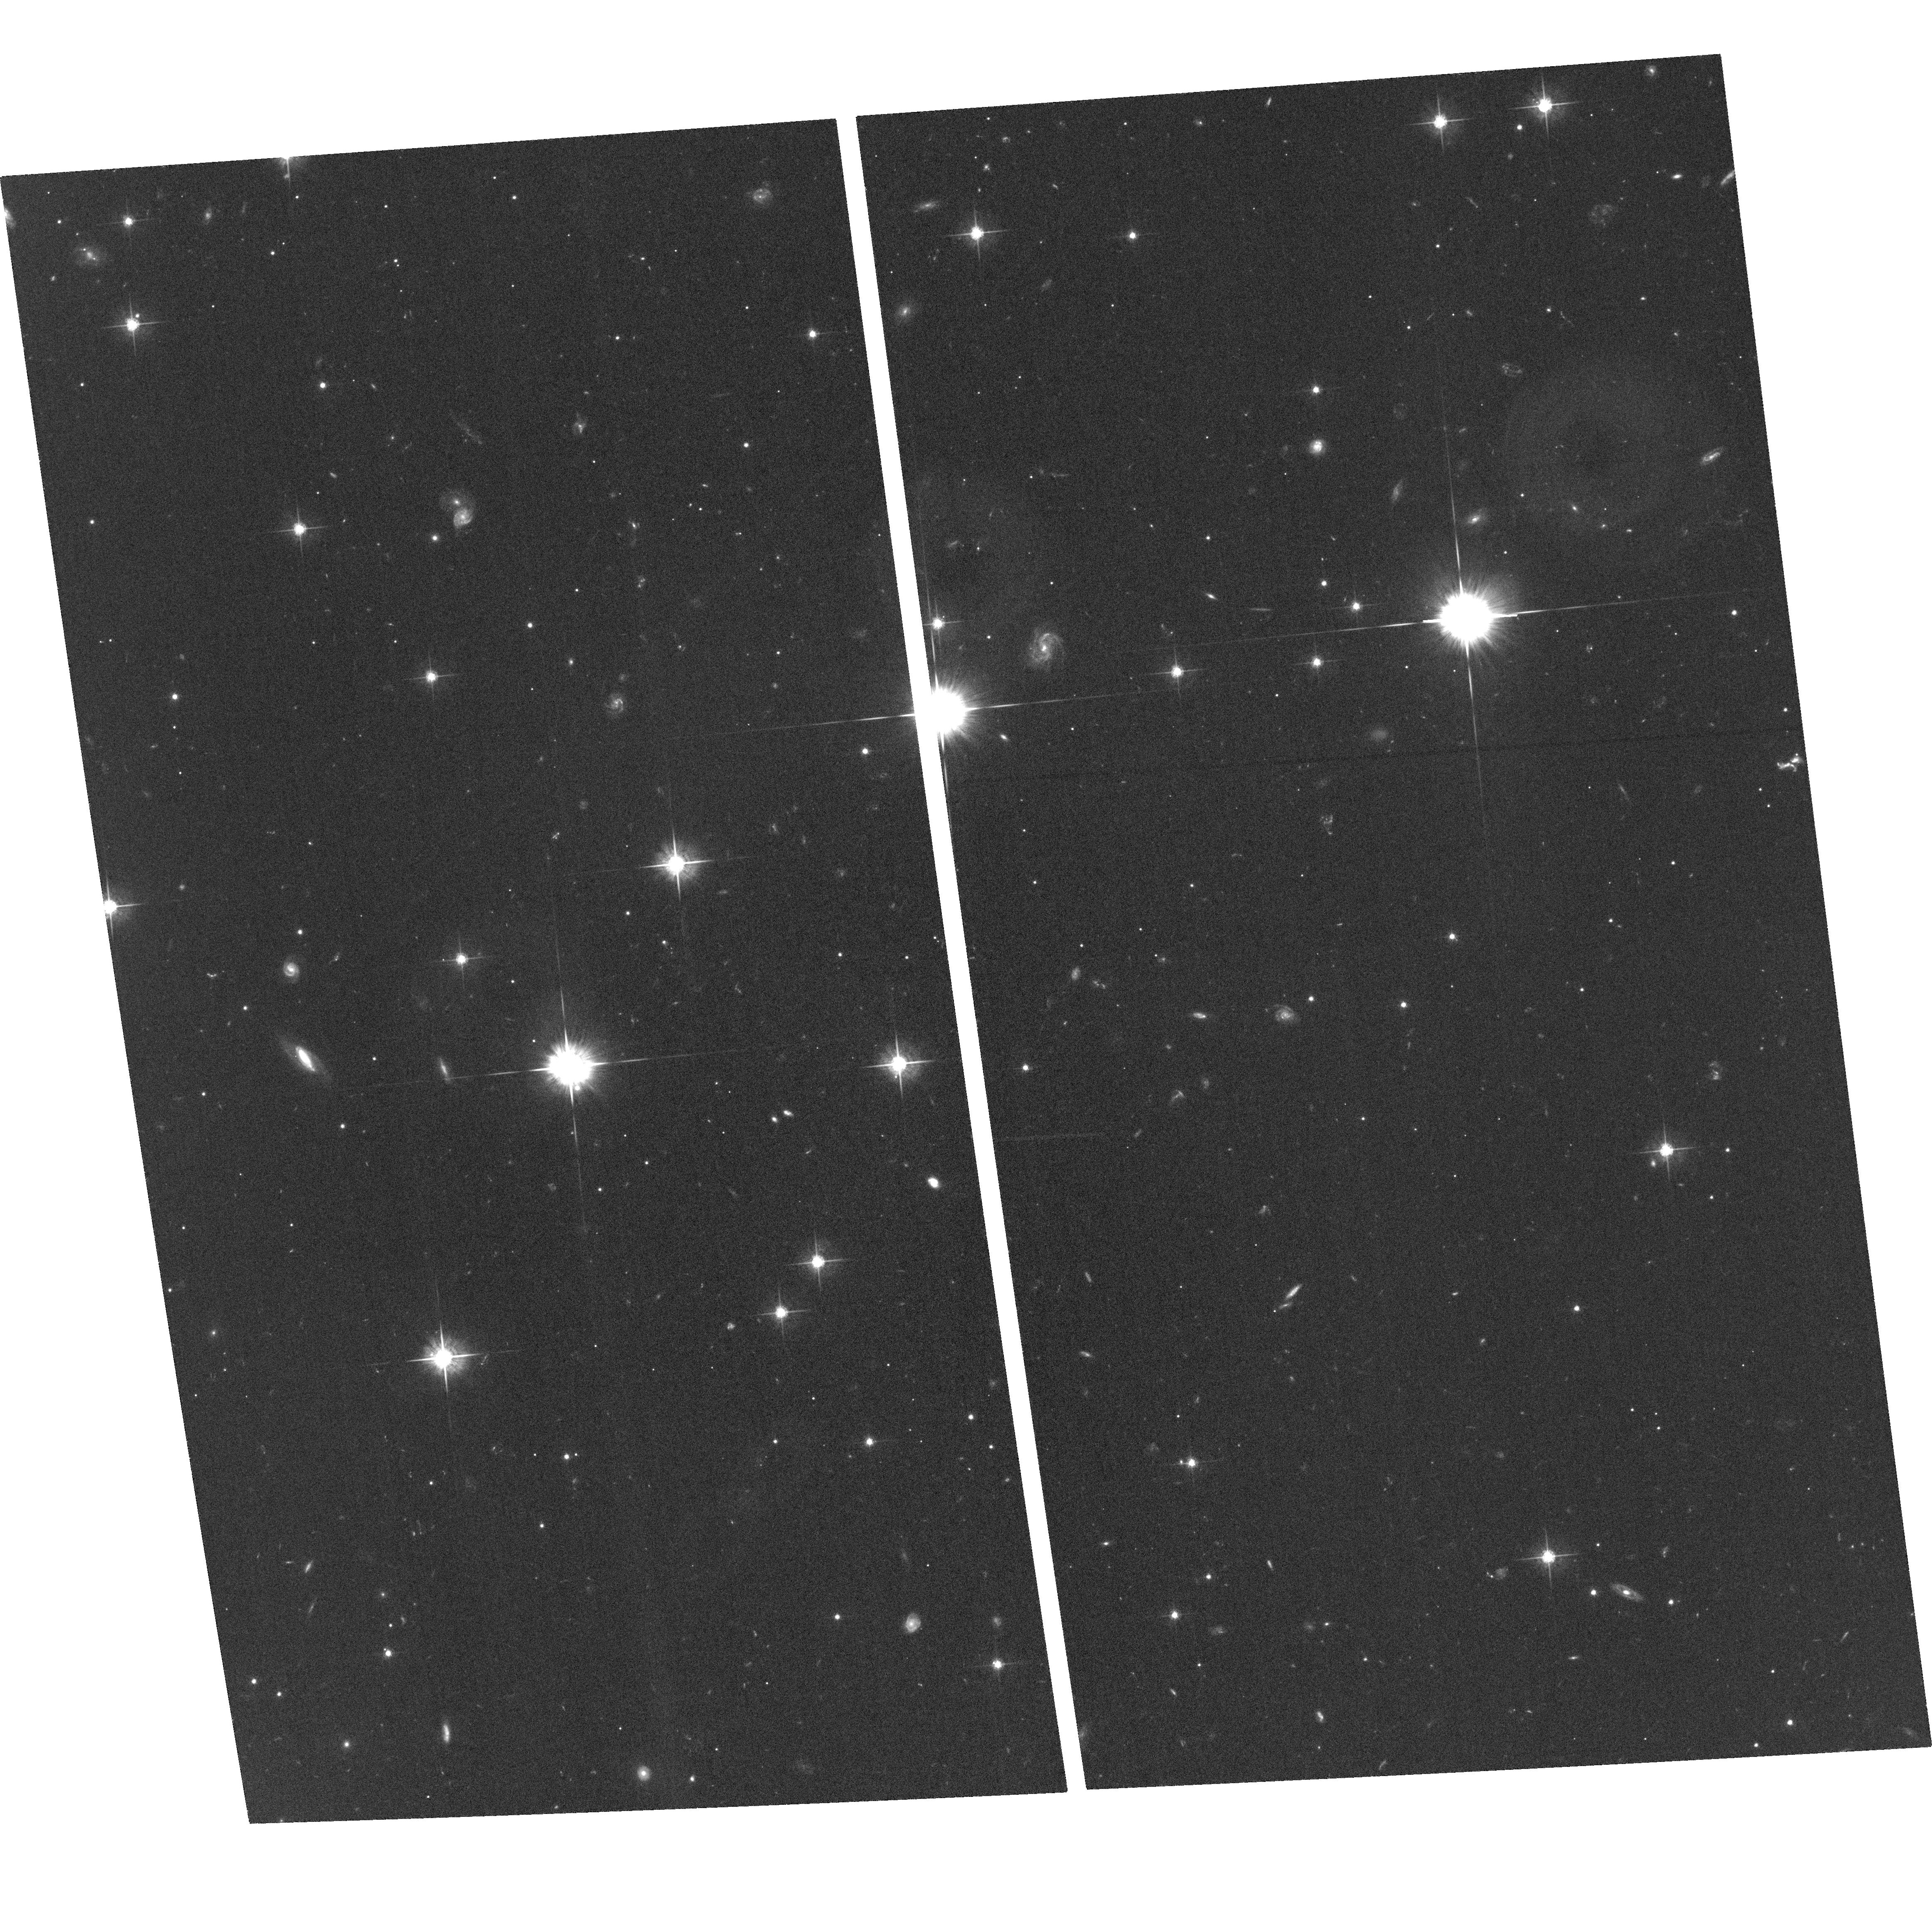
Target: PTF10NMN
Instrument: ACS/WFC
Filter: F625W
Exposure: 1.3 h
Observation ID: hst_12983_01_acs_wfc_f625w_jc0001

The active pair-instability supernova PTF10nmn: late-time photometry, host properties and precise localization. (PI: Yaron, Ofer)

Pair-instability supernovae (PISN) may be the brightest and most energetic explosions in the Universe, arising from the most massive stars. However, they are rare! Only a single promising candidate has been published to date (SN 2007bi; Gal-Yam et al. 2009, Nature, 462, 624). During the last two years we have been monitoring a second good candidate, discovered by the Palomar Transient Factory - PTF10nmn, whose observed features (both light curve and spectra) closely resemble those of SN 2007bi. The SN, at redshift z=0.123, is now more than 1.5 years after peak brightness, but became nebular only around 100 days ago and is still visible; its late-time emission powered by the huge synthesized 56Ni mass and slowly declining. We propose to obtain accurate late-time photometry of the SN in order to measure the late-time decay rate and constrain the relevant physics (continued decline following the 56Co rate vs. possible contribution from late CSM interaction). We will acquire accurate photometry of the dwarf host galaxy (an important clue to the origin of these explosions) and determine the exact location of the SN within its host. This should serve future studies (after the SN light has completely disappeared) that will be able to unveil in detail the immediate surrounding of this SN, and test recent theoretical work concerning the nature of PISNe at low redshift galaxies.